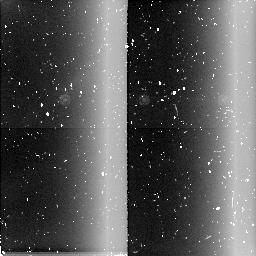
Target: field at RA 288.487°, Dec 0.120°. Instrument: NICMOS/NIC2. Filter: BLANK. Exposure: 6 min. Observation ID: n4n109050

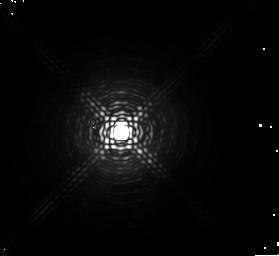
Target: HD179821. Instrument: NICMOS/NIC1. Filter: F164N. Exposure: 6 min. Observation ID: n4n109040

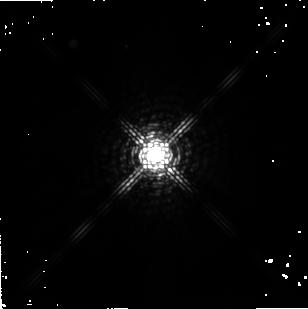
Target: IRAS22272+5435. Instrument: NICMOS/NIC2. Filter: F222M. Exposure: 5 min. Observation ID: n4n116010

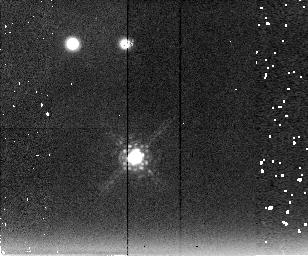
Target: CRL3068. Instrument: NICMOS/NIC2. Filter: F222M. Exposure: 13 min. Observation ID: n4n128010

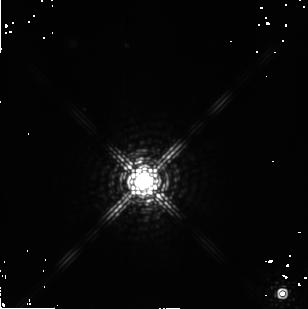
Target: OH44.8-2.3. Instrument: NICMOS/NIC2. Filter: F222M. Exposure: 3 min. Observation ID: n4n124010

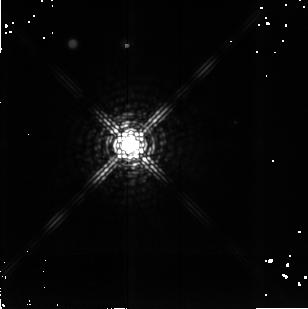
Target: OH53.8+20.2. Instrument: NICMOS/NIC2. Filter: F222M. Exposure: 5 min. Observation ID: n4n111010

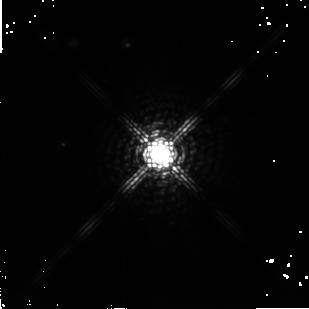
Target: IRAS02229+6208. Instrument: NICMOS/NIC2. Filter: F222M. Exposure: 7 min. Observation ID: n4n112010

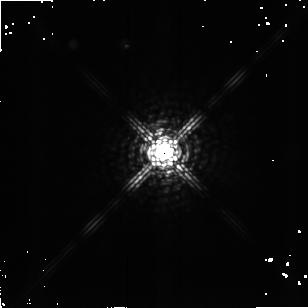
Target: IRAS08005-2356. Instrument: NICMOS/NIC2. Filter: F222M. Exposure: 3 min. Observation ID: n4n114010

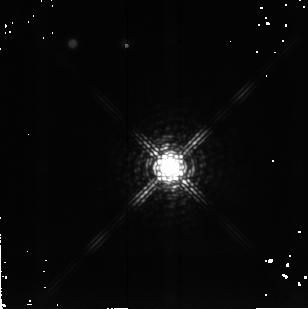
Target: SAO163075. Instrument: NICMOS/NIC2. Filter: F222M. Exposure: 7 min. Observation ID: n4n117010

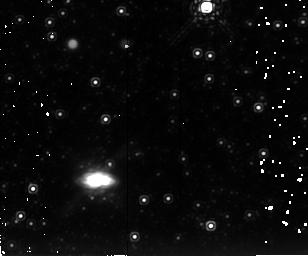
Target: IRAS17347-3139. Instrument: NICMOS/NIC2. Filter: F222M. Exposure: 13 min. Observation ID: n4n121010

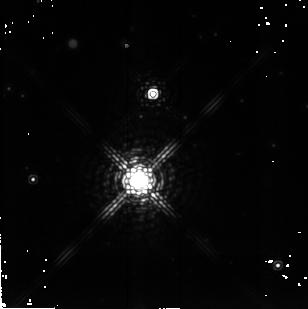
Target: IRAS20000+3239. Instrument: NICMOS/NIC2. Filter: F222M. Exposure: 5 min. Observation ID: n4n127010

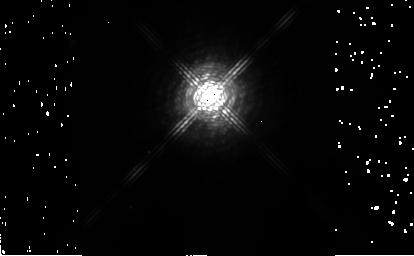
Target: AFGL4106. Instrument: NICMOS/NIC2. Filter: F222M. Exposure: 4 min. Observation ID: n4n126010

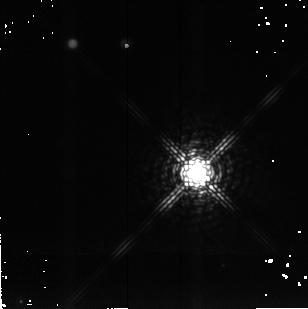
Target: IRAS22223+4327. Instrument: NICMOS/NIC2. Filter: F222M. Exposure: 7 min. Observation ID: n4n118010

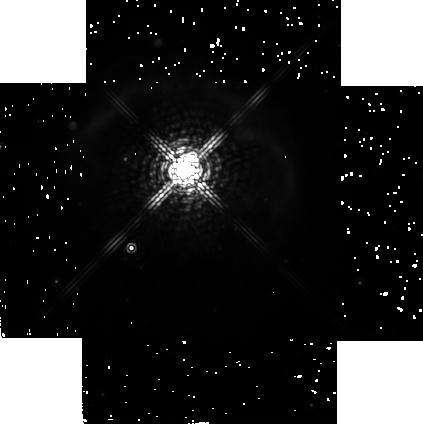
Target: IRAS18184-1623-OFFSET. Instrument: NICMOS/NIC2. Filter: F222M. Exposure: 13 min. Observation ID: n4n123010

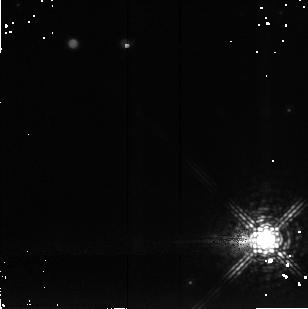
Target: IRAS23304+6147. Instrument: NICMOS/NIC2. Filter: F222M. Exposure: 7 min. Observation ID: n4n119010

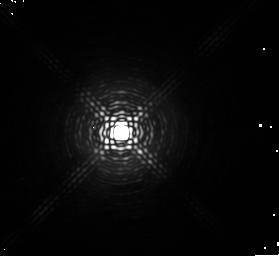
Target: HD179821. Instrument: NICMOS/NIC1. Filter: F166N. Exposure: 6 min. Observation ID: n4n109070

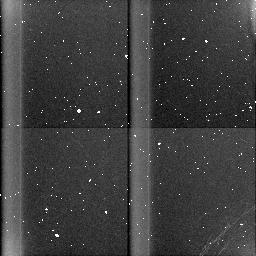
Target: field at RA 336.161°, Dec 43.711°. Instrument: NICMOS/NIC3. Filter: BLANK. Exposure: 7 min. Observation ID: n4n118030

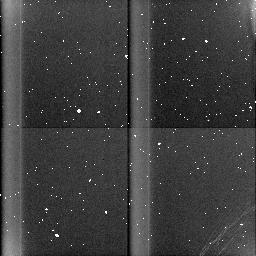
Target: field at RA 298.236°, Dec -17.013°. Instrument: NICMOS/NIC3. Filter: BLANK. Exposure: 7 min. Observation ID: n4n117030

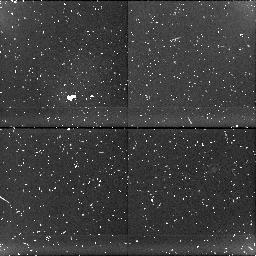
Target: field at RA 349.810°, Dec 17.188°. Instrument: NICMOS/NIC1. Filter: BLANK. Exposure: 12 min. Observation ID: n4n128020

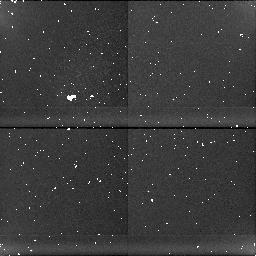
Target: field at RA 36.678°, Dec 62.346°. Instrument: NICMOS/NIC1. Filter: BLANK. Exposure: 7 min. Observation ID: n4n112020

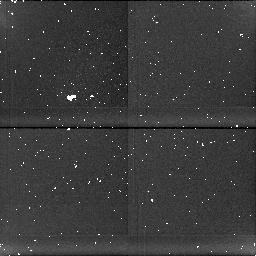
Target: field at RA 120.662°, Dec -24.085°. Instrument: NICMOS/NIC1. Filter: BLANK. Exposure: 4 min. Observation ID: n4n114020

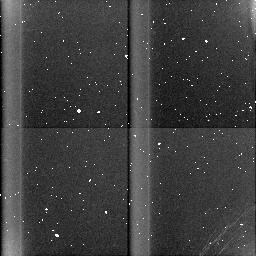
Target: field at RA 353.226°, Dec 62.052°. Instrument: NICMOS/NIC3. Filter: BLANK. Exposure: 7 min. Observation ID: n4n119030

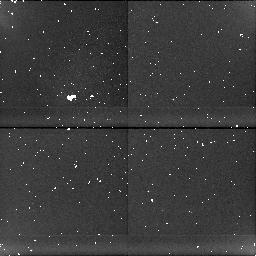
Target: field at RA 275.341°, Dec -16.368°. Instrument: NICMOS/NIC1. Filter: BLANK. Exposure: 13 min. Observation ID: n4n123020

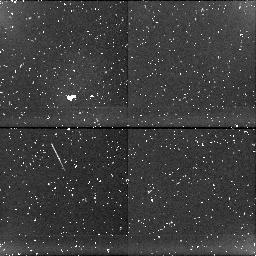
Target: field at RA 264.511°, Dec -31.677°. Instrument: NICMOS/NIC1. Filter: BLANK. Exposure: 12 min. Observation ID: n4n121020

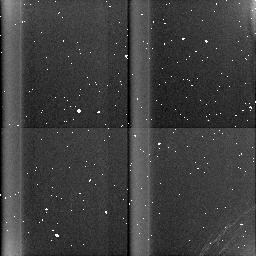
Target: field at RA 337.332°, Dec 54.845°. Instrument: NICMOS/NIC3. Filter: BLANK. Exposure: 5 min. Observation ID: n4n116030

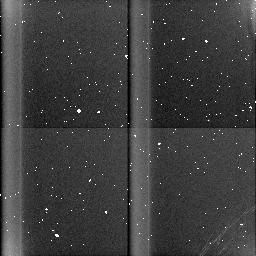
Target: field at RA 290.426°, Dec 9.467°. Instrument: NICMOS/NIC3. Filter: BLANK. Exposure: 4 min. Observation ID: n4n124030

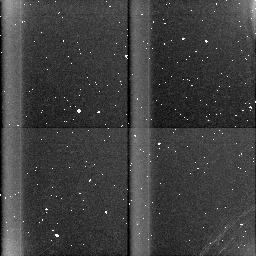
Target: field at RA 300.523°, Dec 32.801°. Instrument: NICMOS/NIC3. Filter: BLANK. Exposure: 6 min. Observation ID: n4n127030

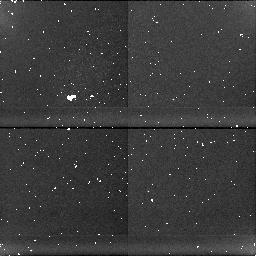
Target: field at RA 272.884°, Dec 27.097°. Instrument: NICMOS/NIC1. Filter: BLANK. Exposure: 5 min. Observation ID: n4n111020

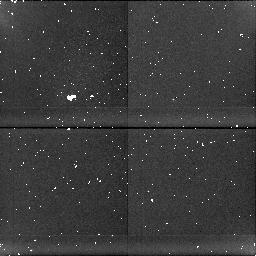
Target: field at RA 155.850°, Dec -59.539°. Instrument: NICMOS/NIC1. Filter: BLANK. Exposure: 5 min. Observation ID: n4n126020

Snapshot Survey of Proto-planetary Nebulae (PI: Bobrowsky, Matthew)

We propose a NICMOS snapshot survey of proto-planetary nebulae (PPNe) in order to discern the structure of the nebulae and the evolutionary sequence that produces axially symmetric planetary nebulae (PNe). This is a follow-up proposal to our very successful Cycle 6 WFPC2 snapshot survey, which we have used to select for further study the best targets for observing with NICMOS and modelling with our axially-symmetric dust code. The proposed NICMOS observations will provide both morphological details of the nebula, and an extension of our imaging to longer wavelengths, complementing both the WFPC2 observations, as well as the high resolution (<0sec point 9) mid--infrared imaging study by Meixner et al. The greater wavelength coverage will allow us to determine the size of the dust grains since the scattering is wavelength- dependent. Making use of the high spatial resolution, we will also detect shocks and look for the small-scale structures that gave rise to the axial symm etry. Finally, we will search for binary companions and, if found, significantly contribute to our knowledge of their role in creating the axial symmetry.